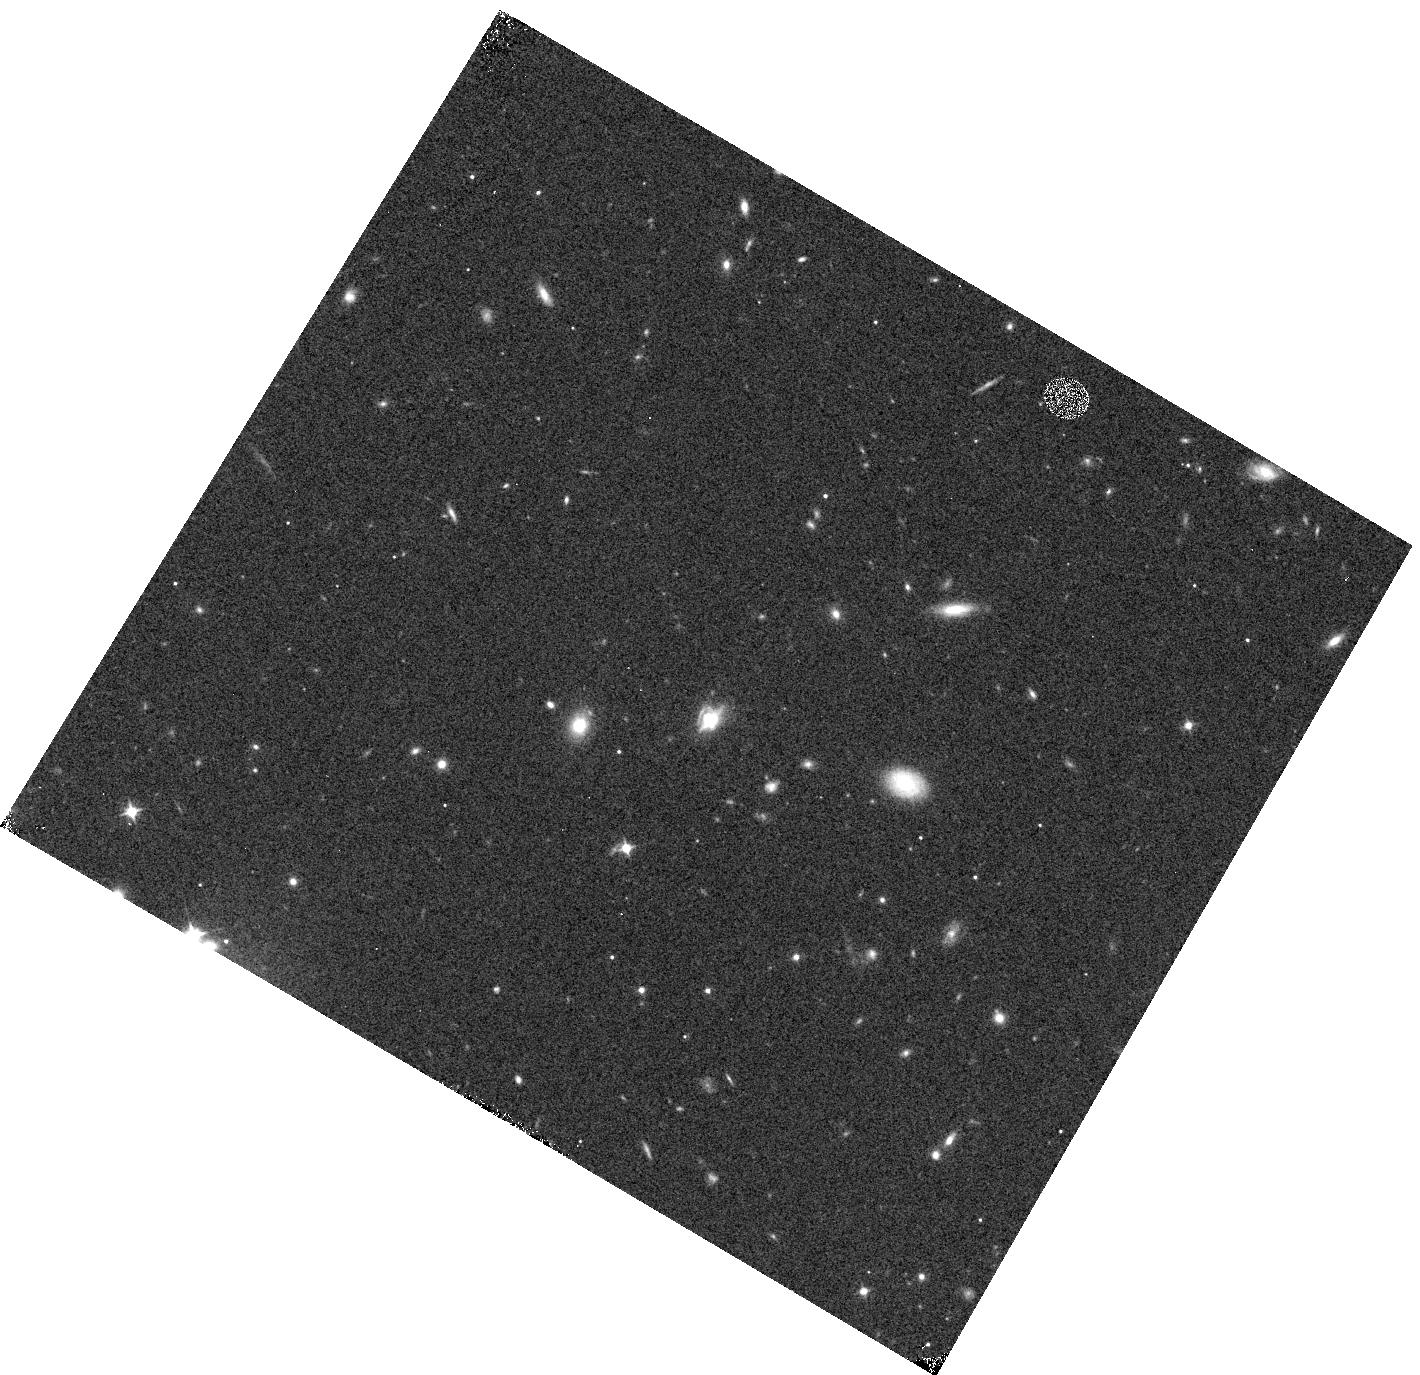
Target: G15.19
Instrument: WFC3/IR
Filter: F105W
Exposure: 6 min
Observation ID: hst_13399_01_wfc3_ir_f105w_ic8601

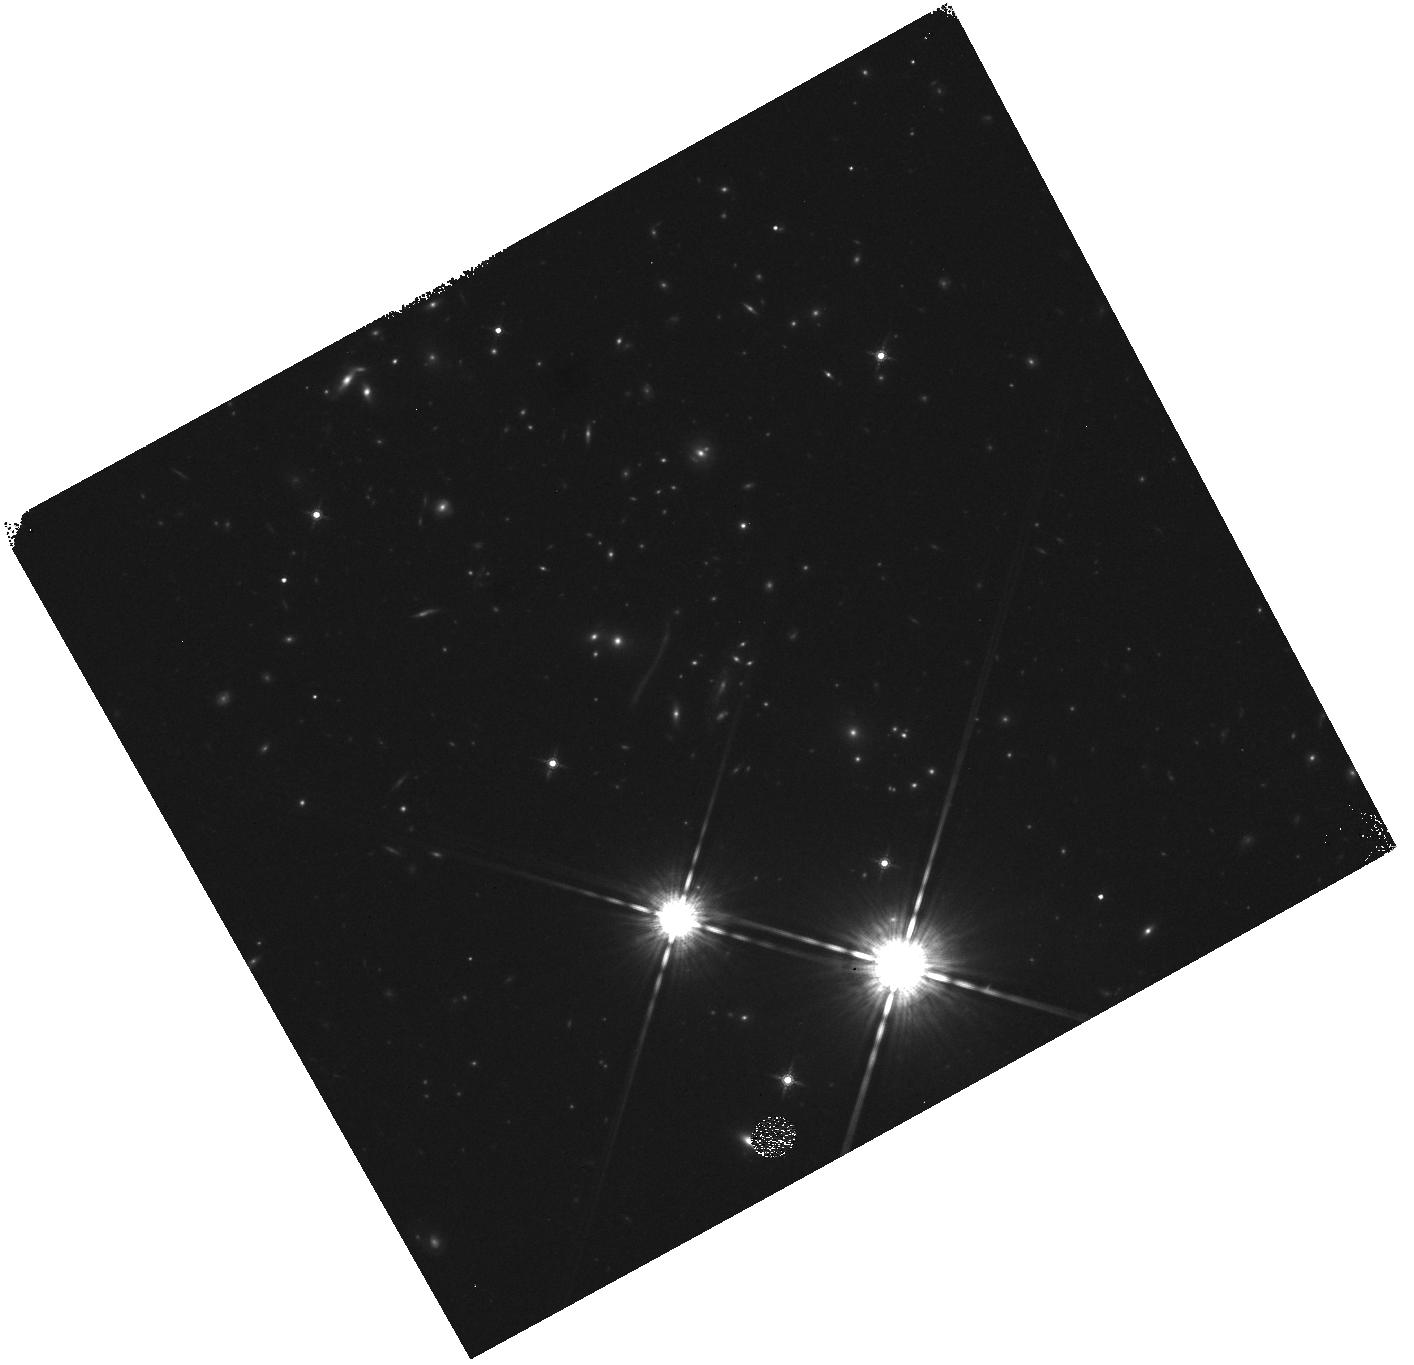
Target: NB.43
Instrument: WFC3/IR
Filter: F160W
Exposure: 6 min
Observation ID: hst_13399_02_wfc3_ir_f160w_ic8602

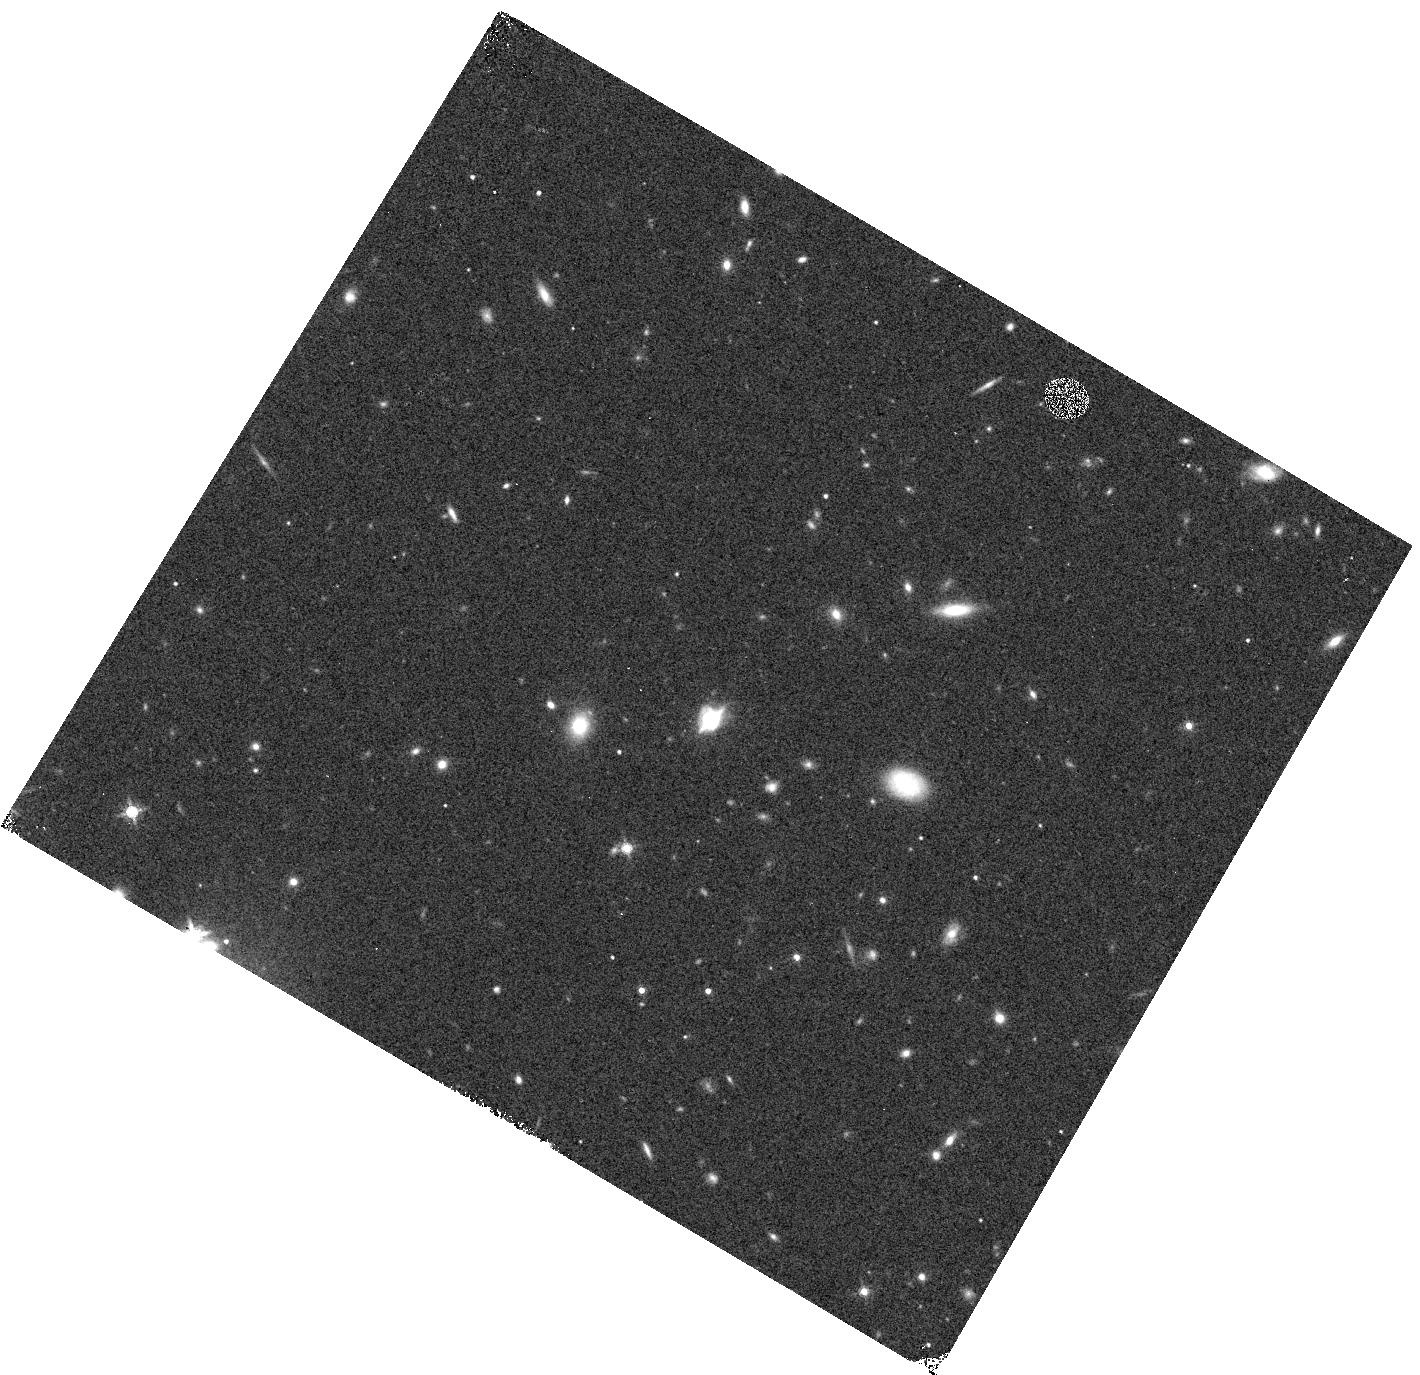
Target: G15.19
Instrument: WFC3/IR
Filter: F160W
Exposure: 4 min
Observation ID: hst_13399_01_wfc3_ir_f160w_ic8601

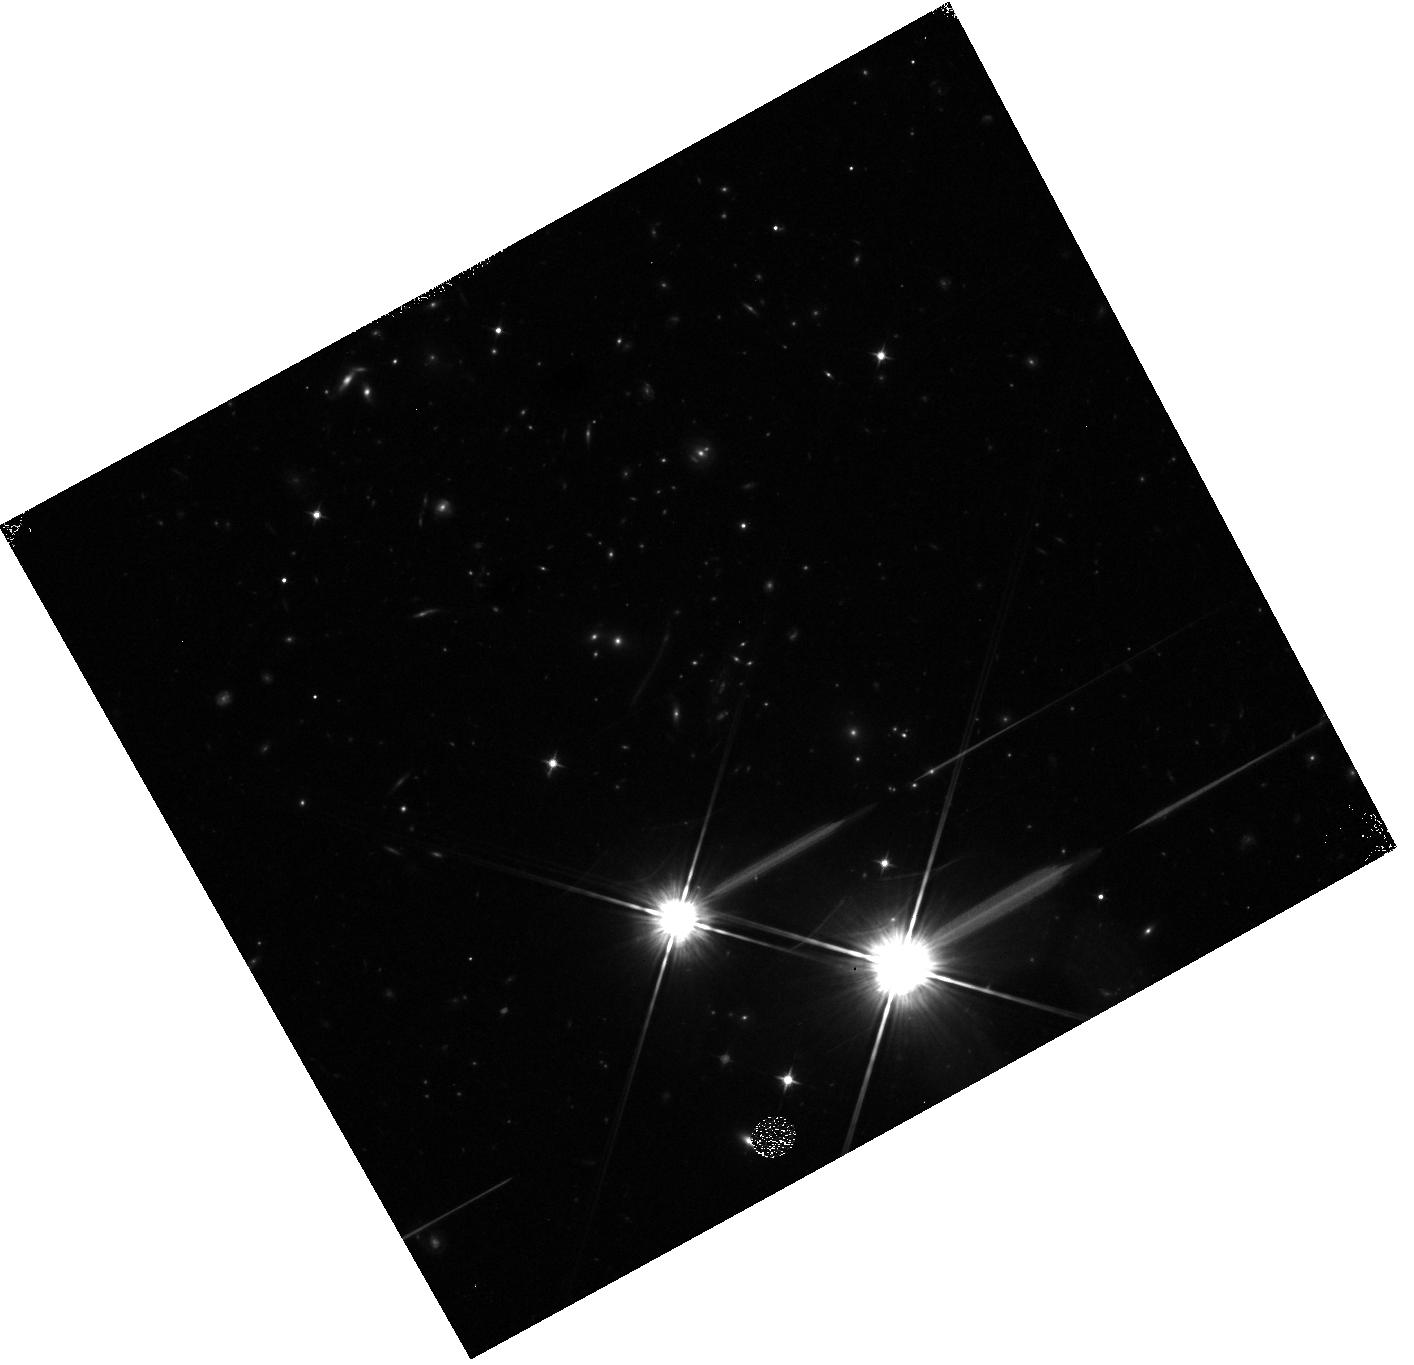
Target: NB.43
Instrument: WFC3/IR
Filter: F105W
Exposure: 8 min
Observation ID: hst_13399_02_wfc3_ir_f105w_ic8602

Spatially Resolved WFC3/Grism Spectral Line Imaging of Gravitational Lensed Herschel-selected Luminous Dusty Starbursts (PI: Cooray, Asantha R)

We propose WFC3 G102 and G141 grism spectral imaging of two gravitationally lensed dusty, starburst galaxies found with the 600 square degree Herschel-ATLAS survey. One galaxy is the brightest (both in far-IR at 250 micron and in near-IR in J/K-band), while the second is the largest (11 arcsec on the sky) of the lensed sub-mm galaxies in a sample of 200 imaged with WFC3/F110W. The two galaxies are at redshifts that are optimal for grism observations with HST/WFC3. The lensing flux magnification and spatial enhancement makes them very unique for the study proposed here and will increase the number of lensed galaxies imaged in spectral lines with WFC3 grisms to three from existing single serendipitous lens studied in HST-3D survey. With WFC3 grism spectra taken in a specific orientation to minimize foreground and lensing galaxy confusion we can map each of these galaxies in a variety of spatially-resolved spectral lines in the rest-frame optical, including impostant Balmer lines for studies on the interstellar medium. The grism spectra will allow us to determine the gas-phase metallicities of these two galaxies and to study the extinction of optically-thin regions compared to direct sub-mm emission seen in interferometric continuum images of optically thick dust in starbursting knots and clumps. With spatial resolution provided by gravitational lensing combined with HST/WFC3 resolution, we will be able to study the dependence of line ratios in high density/SFR regions to low dense diffuse environments.